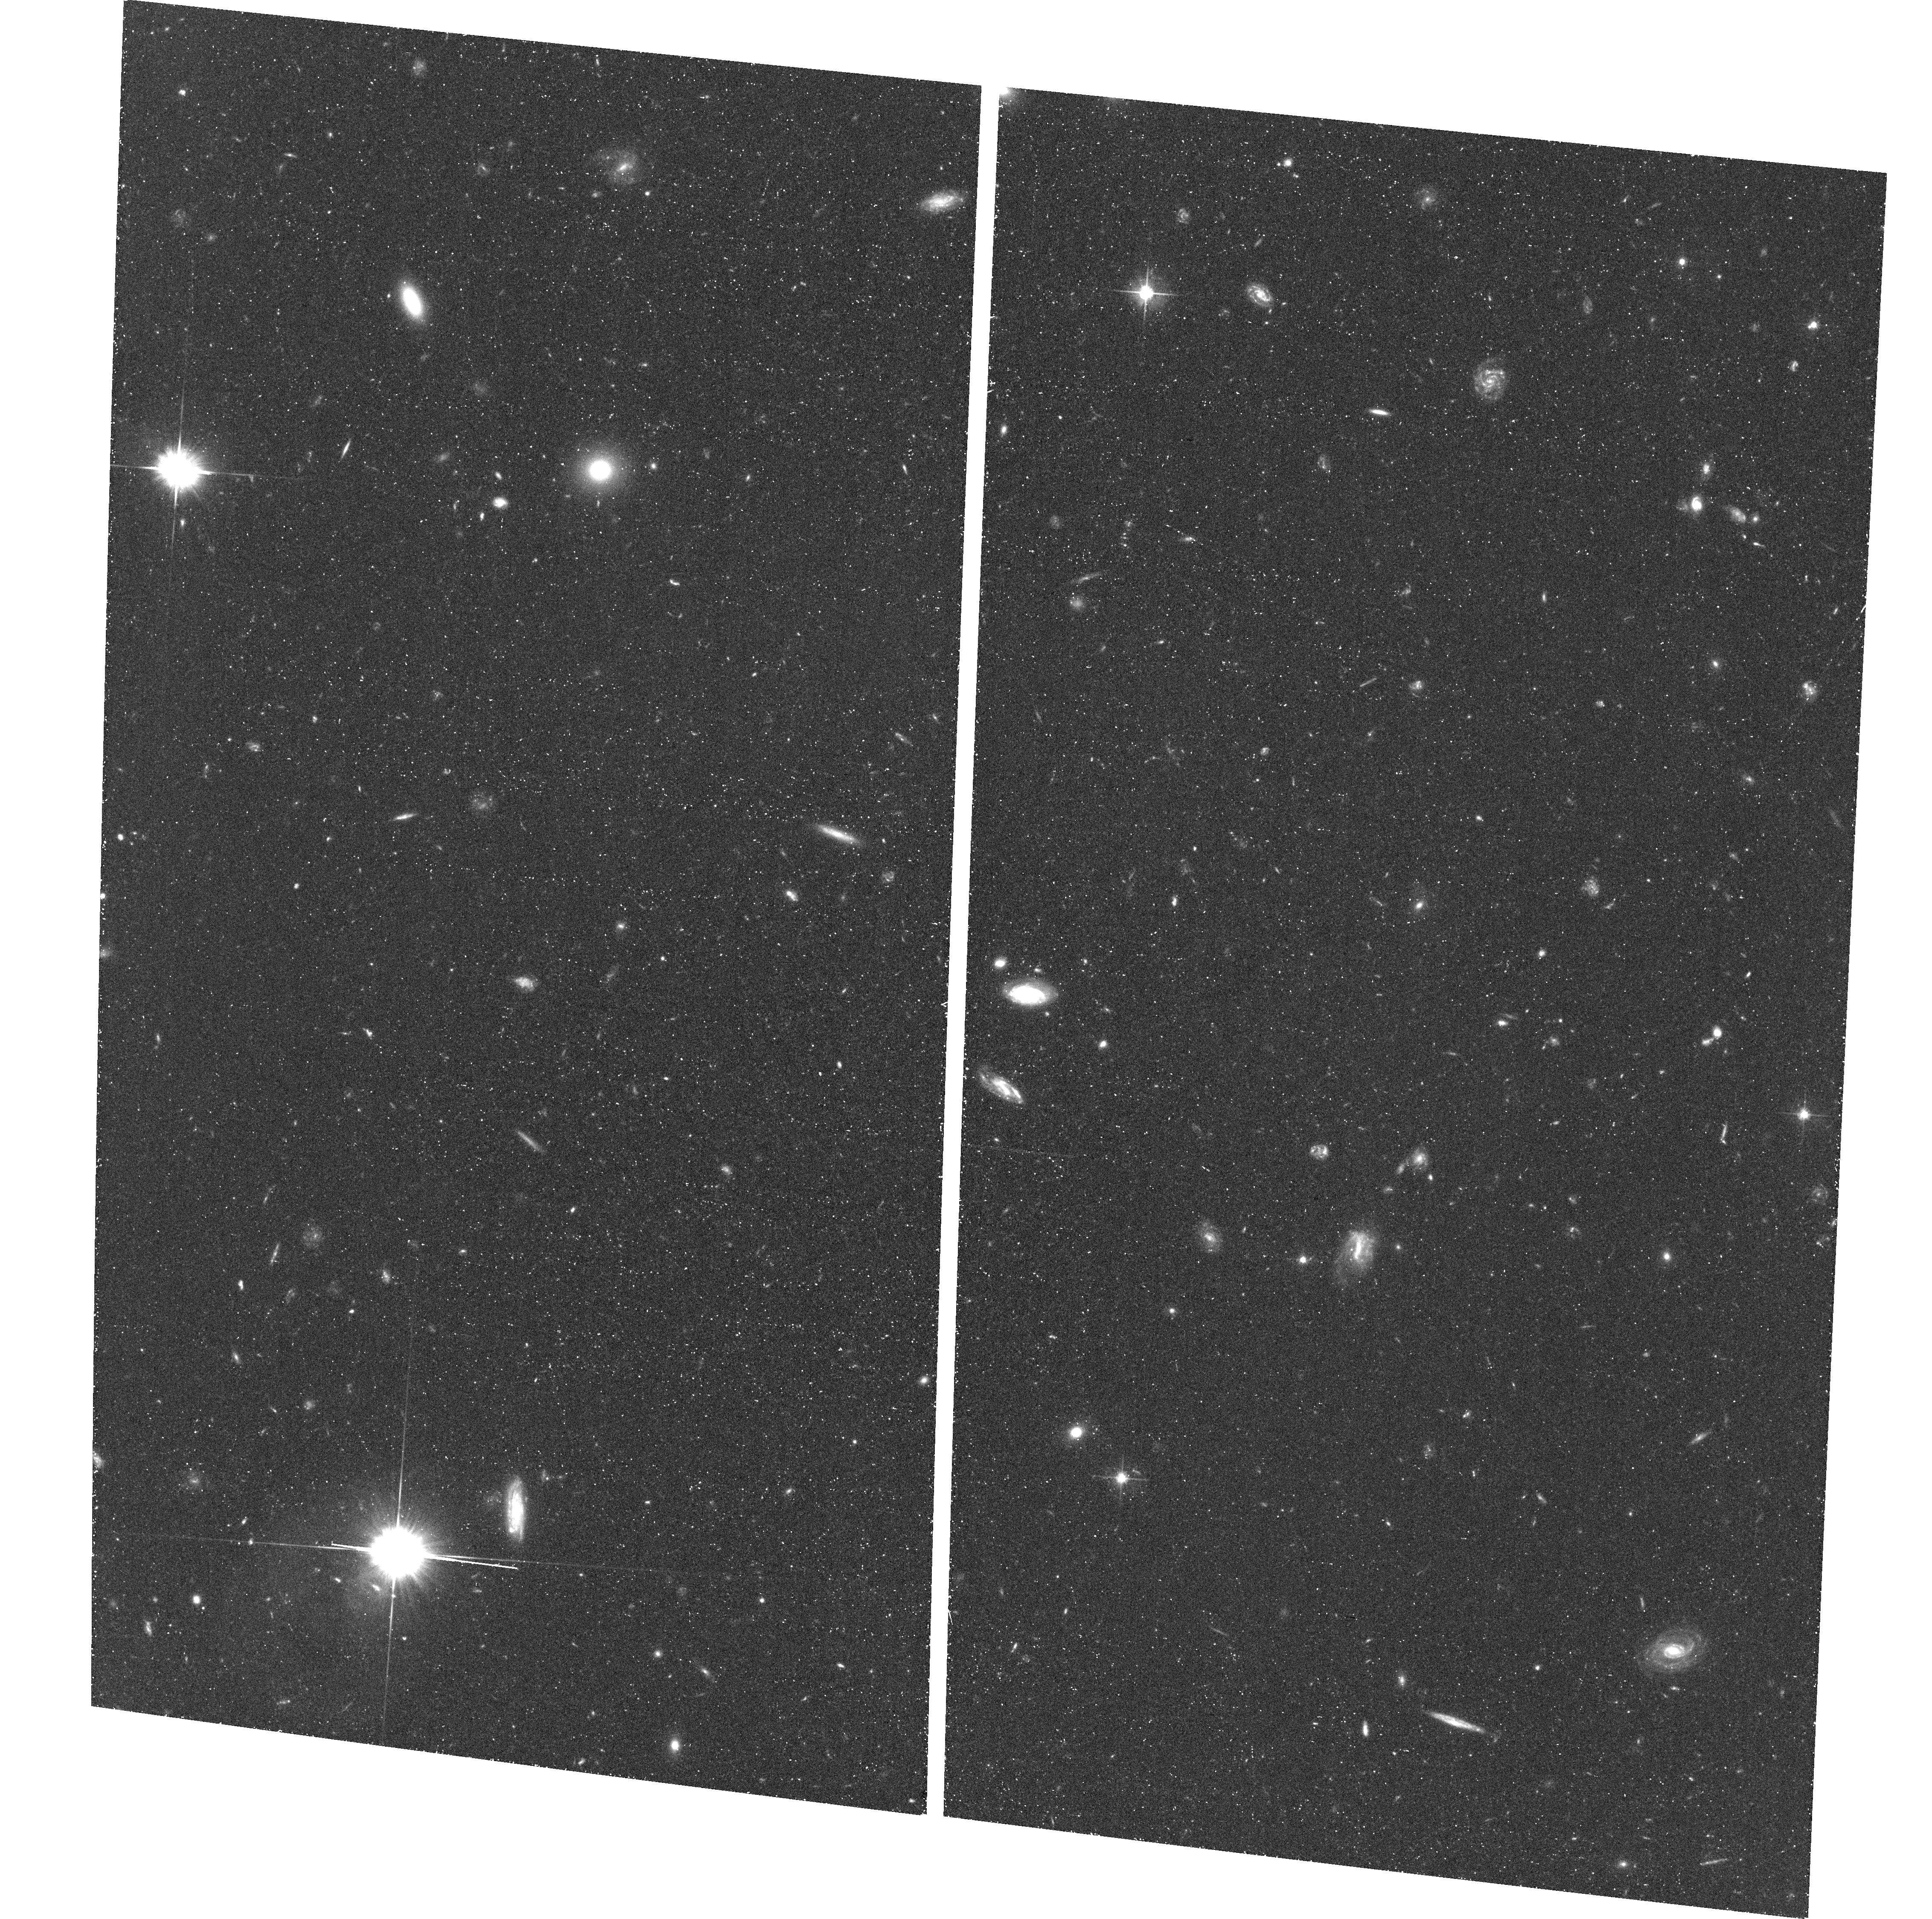
Target: field at RA 53.193°, Dec -27.789°
Instrument: ACS/WFC
Filter: F606W
Exposure: 43 min
Observation ID: hst_11563_5h_acs_wfc_f606w_jb5x5h

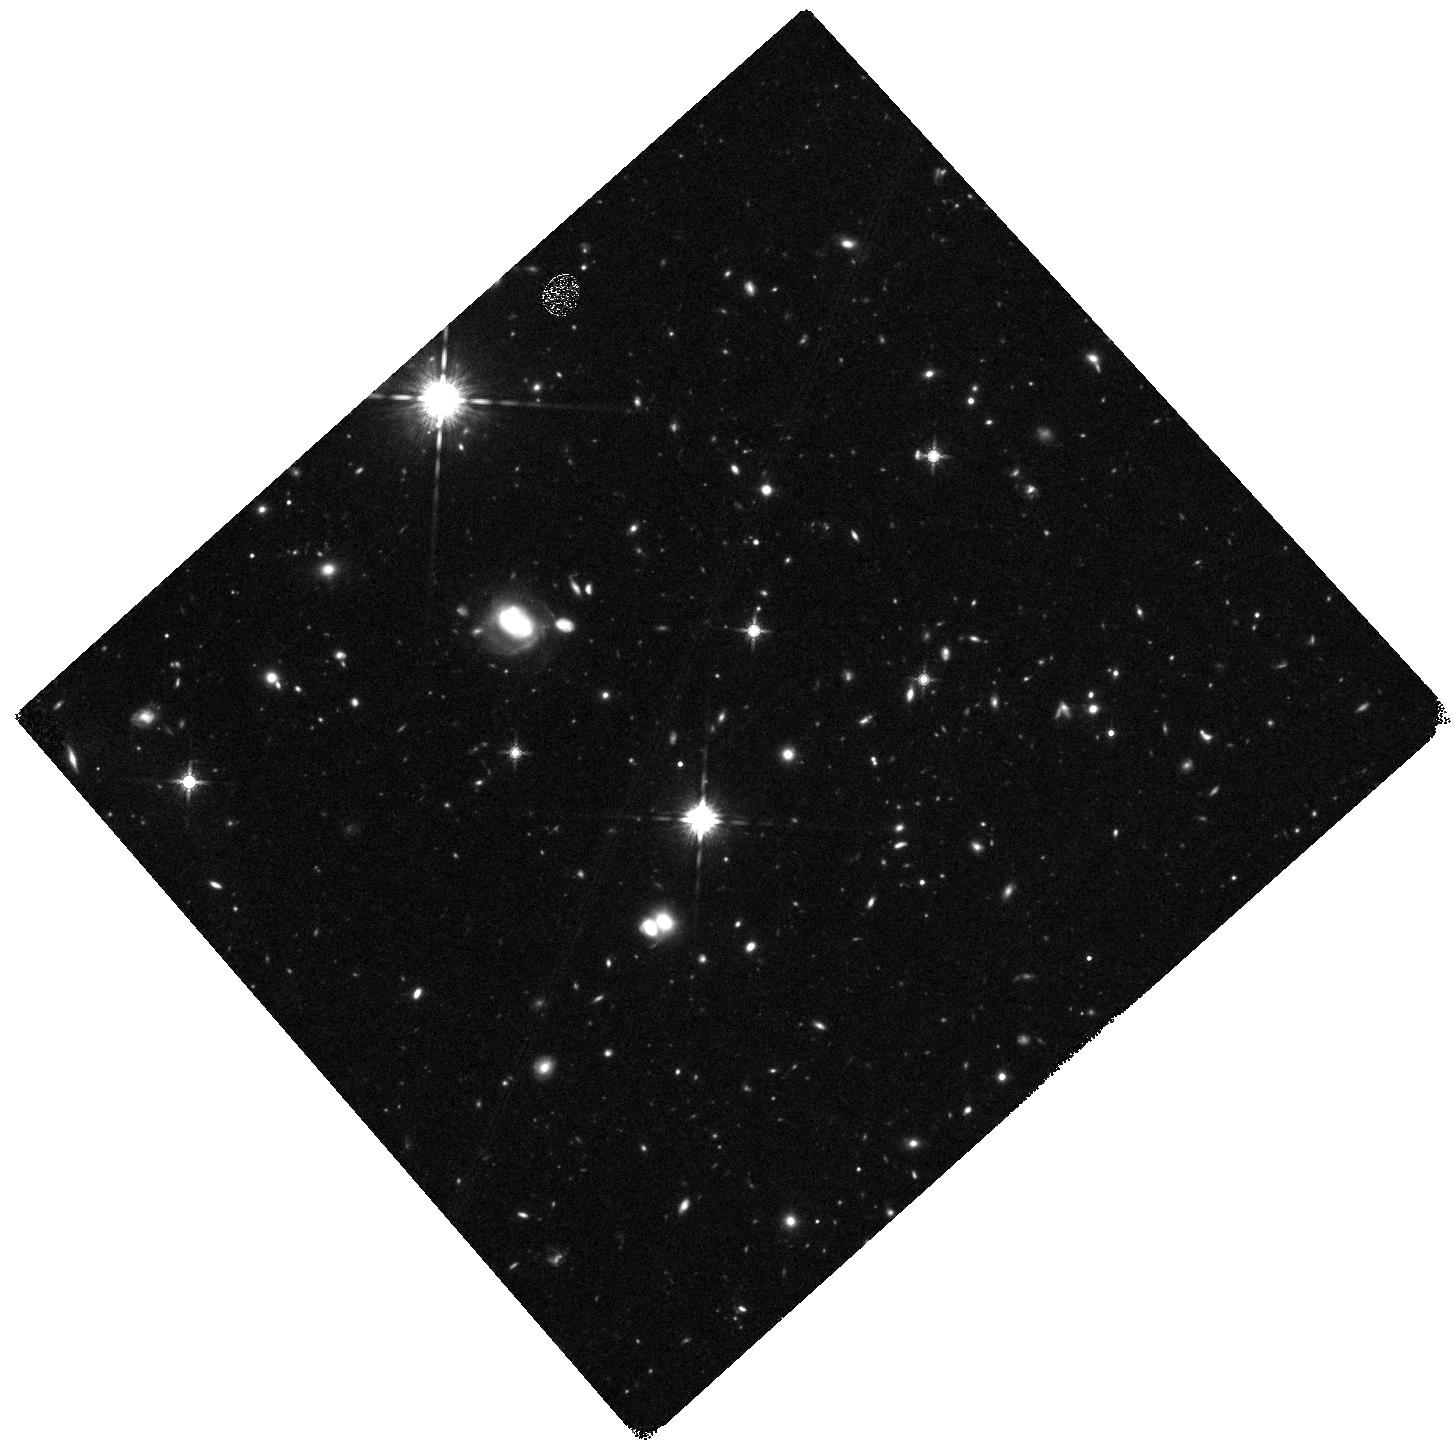
Target: HUDF05-01-DEEP-WFC3
Instrument: WFC3/IR
Filter: F160W
Exposure: 1.5 h
Observation ID: hst_11563_4k_wfc3_ir_f160w_ib5x4k

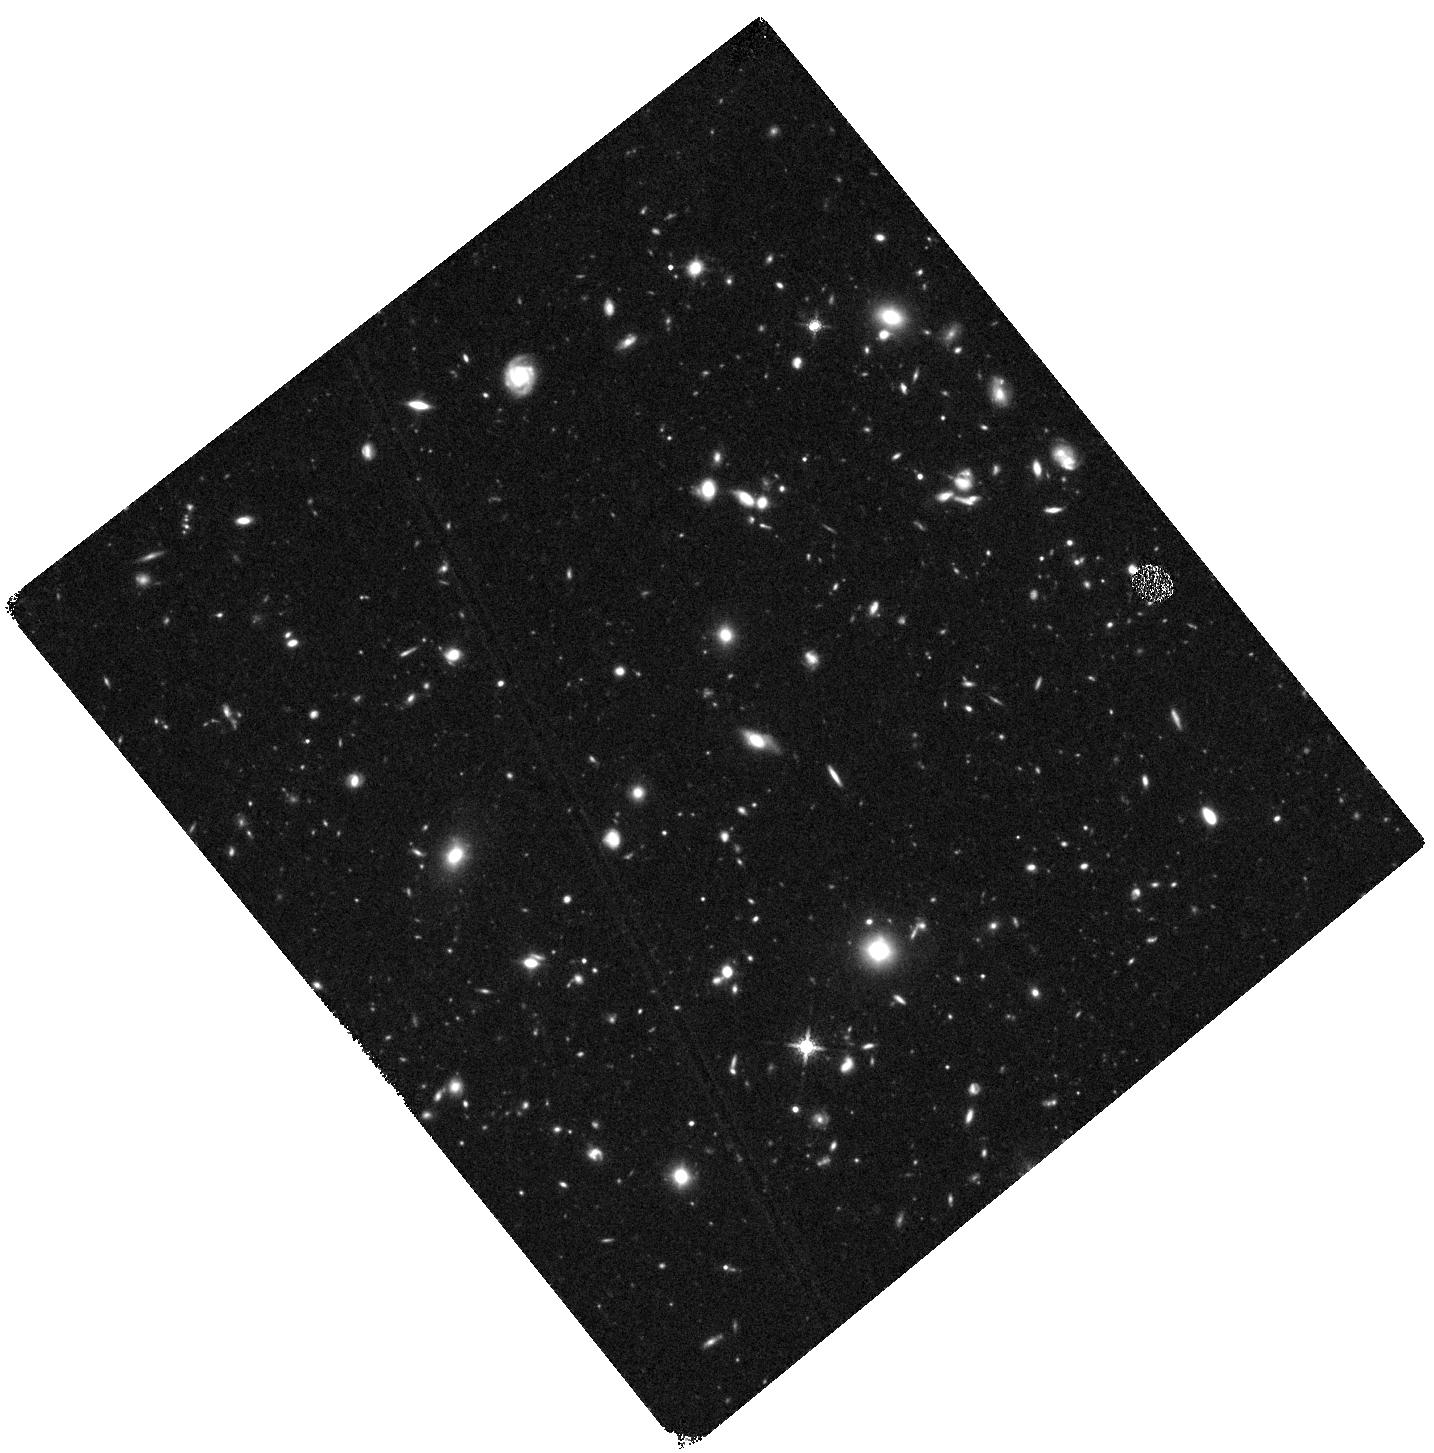
Target: HUDF-DEEP-WFC3
Instrument: WFC3/IR
Filter: F160W
Exposure: 1.5 h
Observation ID: hst_11563_4e_wfc3_ir_f160w_ib5x4e

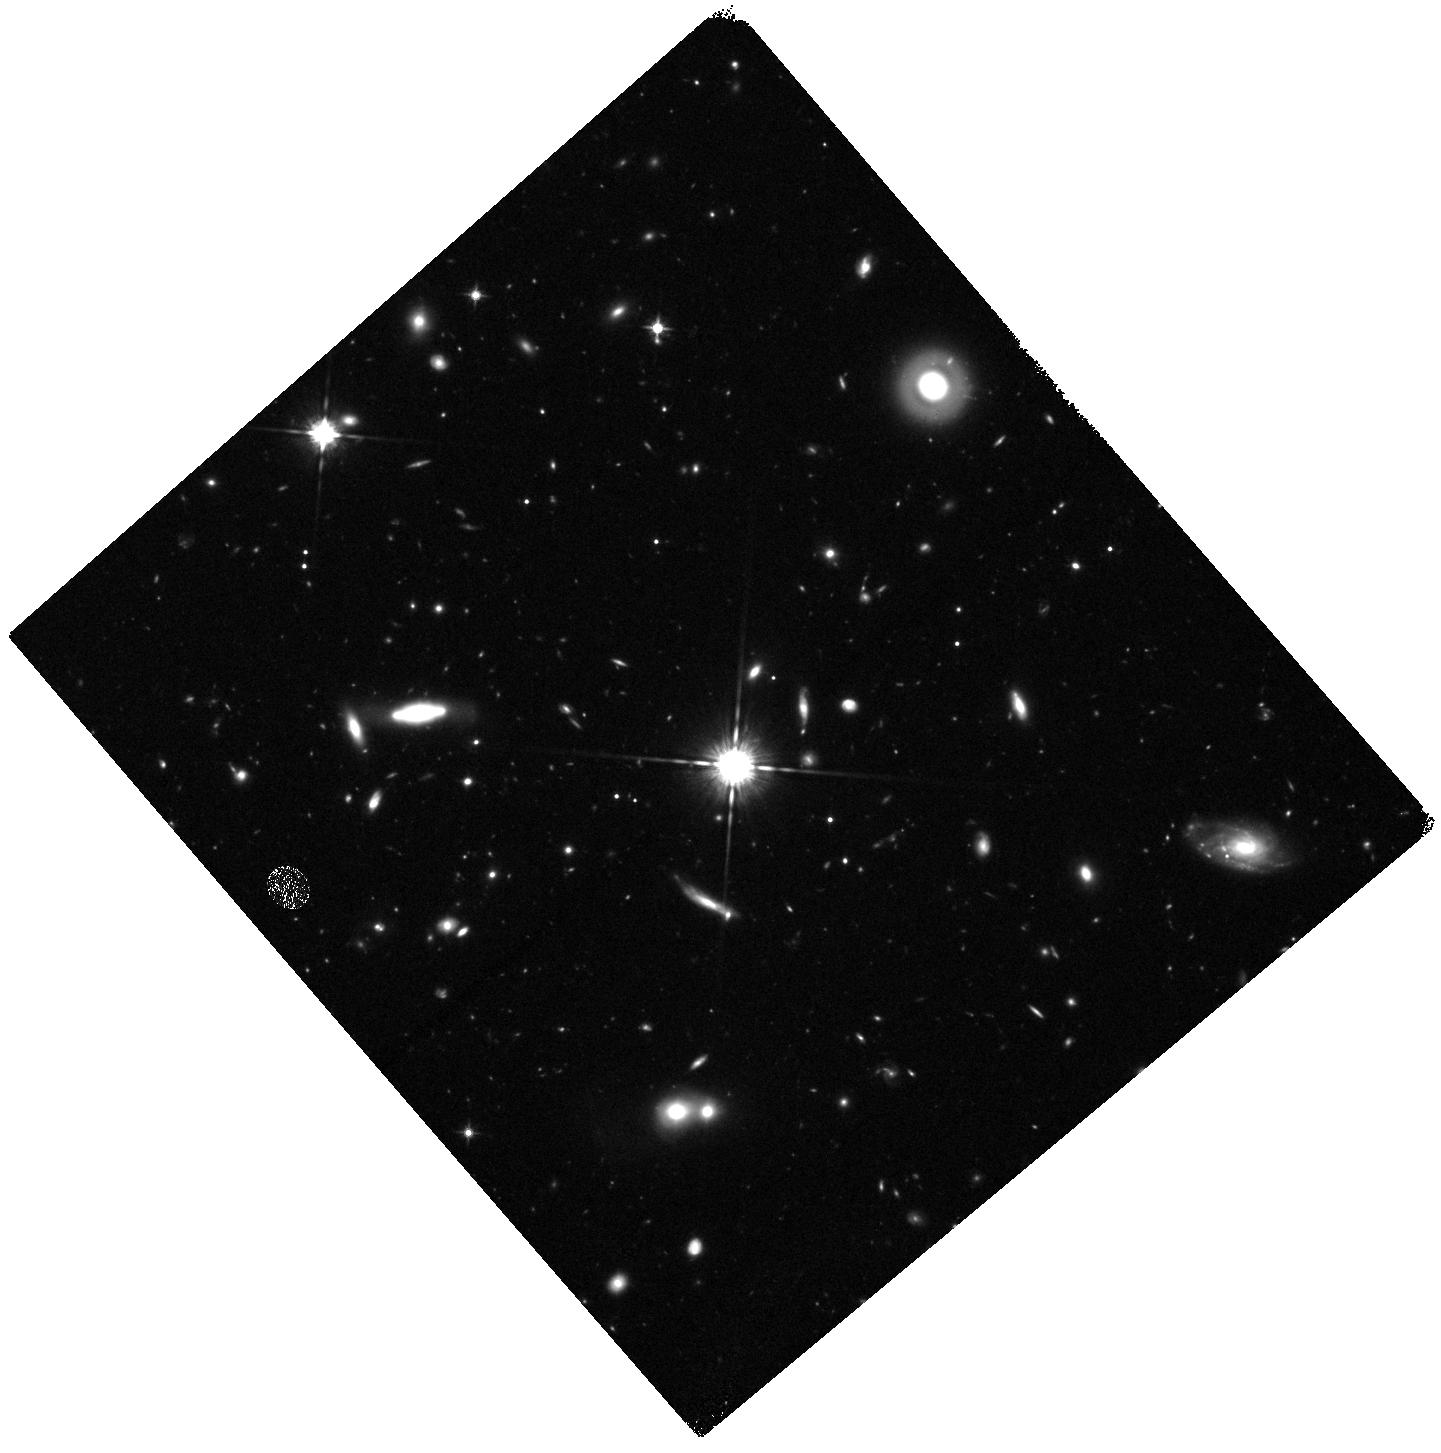
Target: HUDF05-02-DEEP-WFC3
Instrument: WFC3/IR
Filter: F125W
Exposure: 47 min
Observation ID: hst_11563_5i_wfc3_ir_f125w_ib5x5i

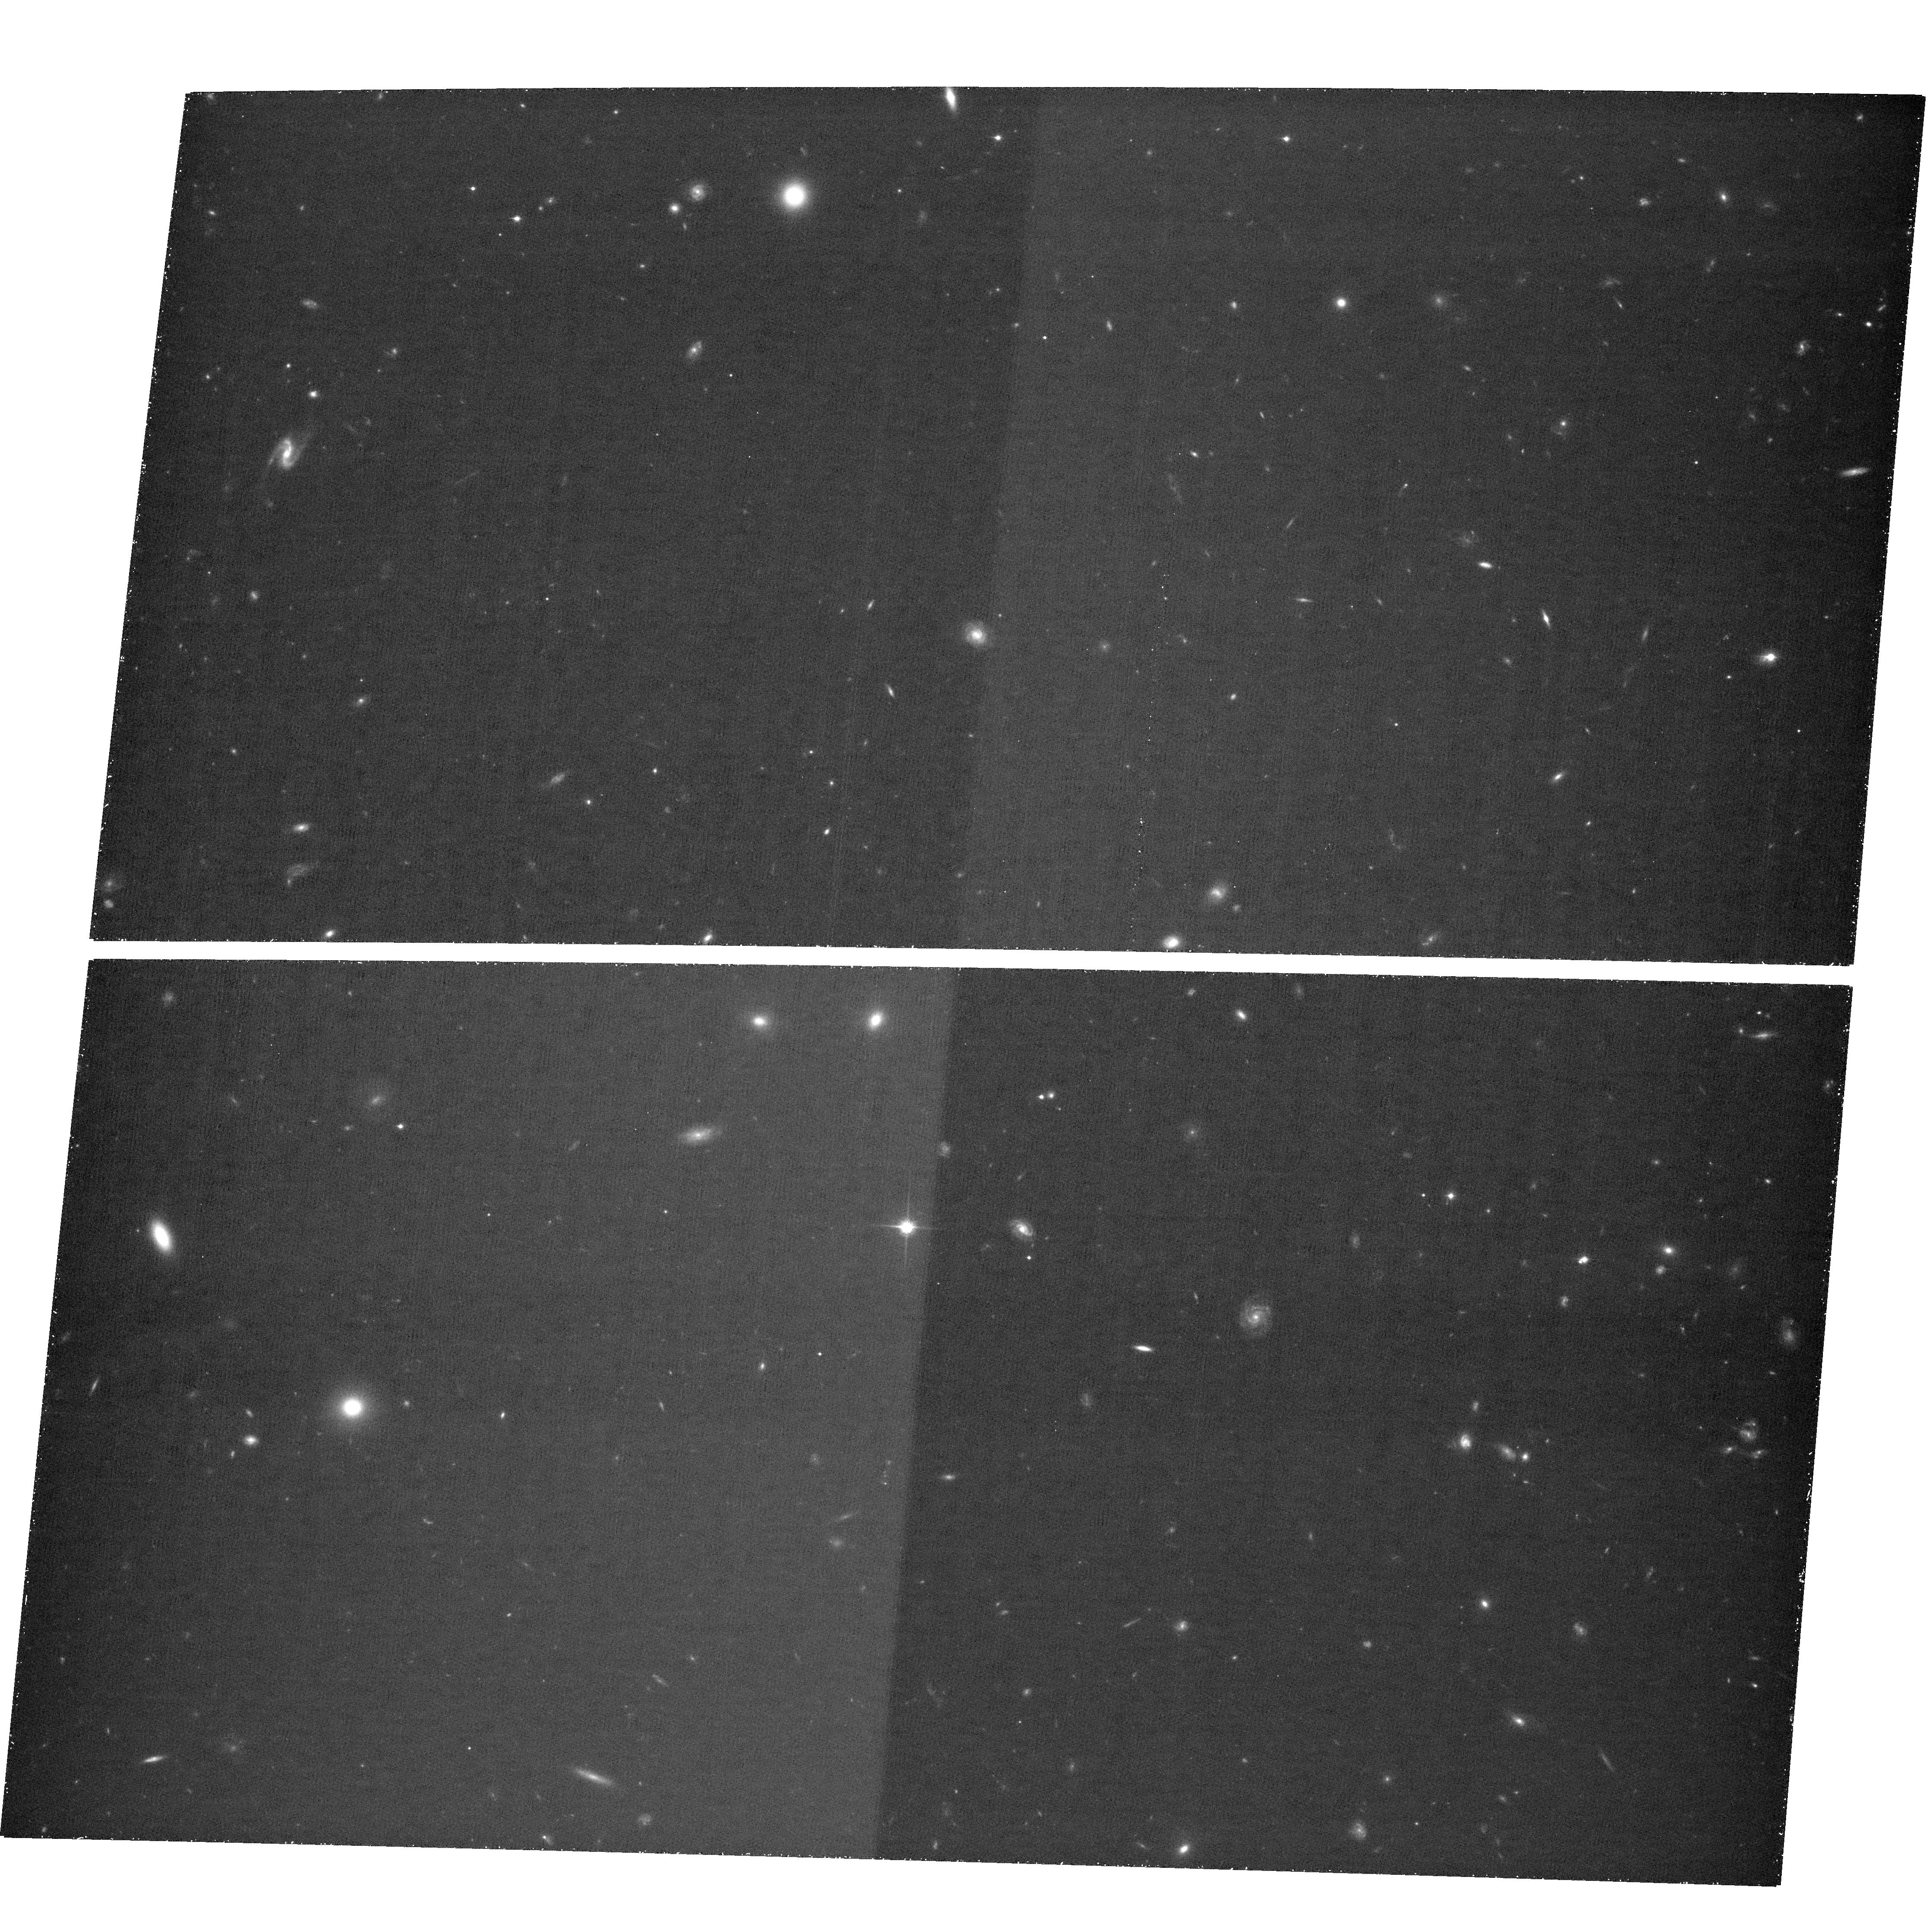
Target: field at RA 53.180°, Dec -27.757°
Instrument: ACS/WFC
Filter: F850LP
Exposure: 1.4 h
Observation ID: hst_11563_3d_acs_wfc_f850lp_jb5x3d

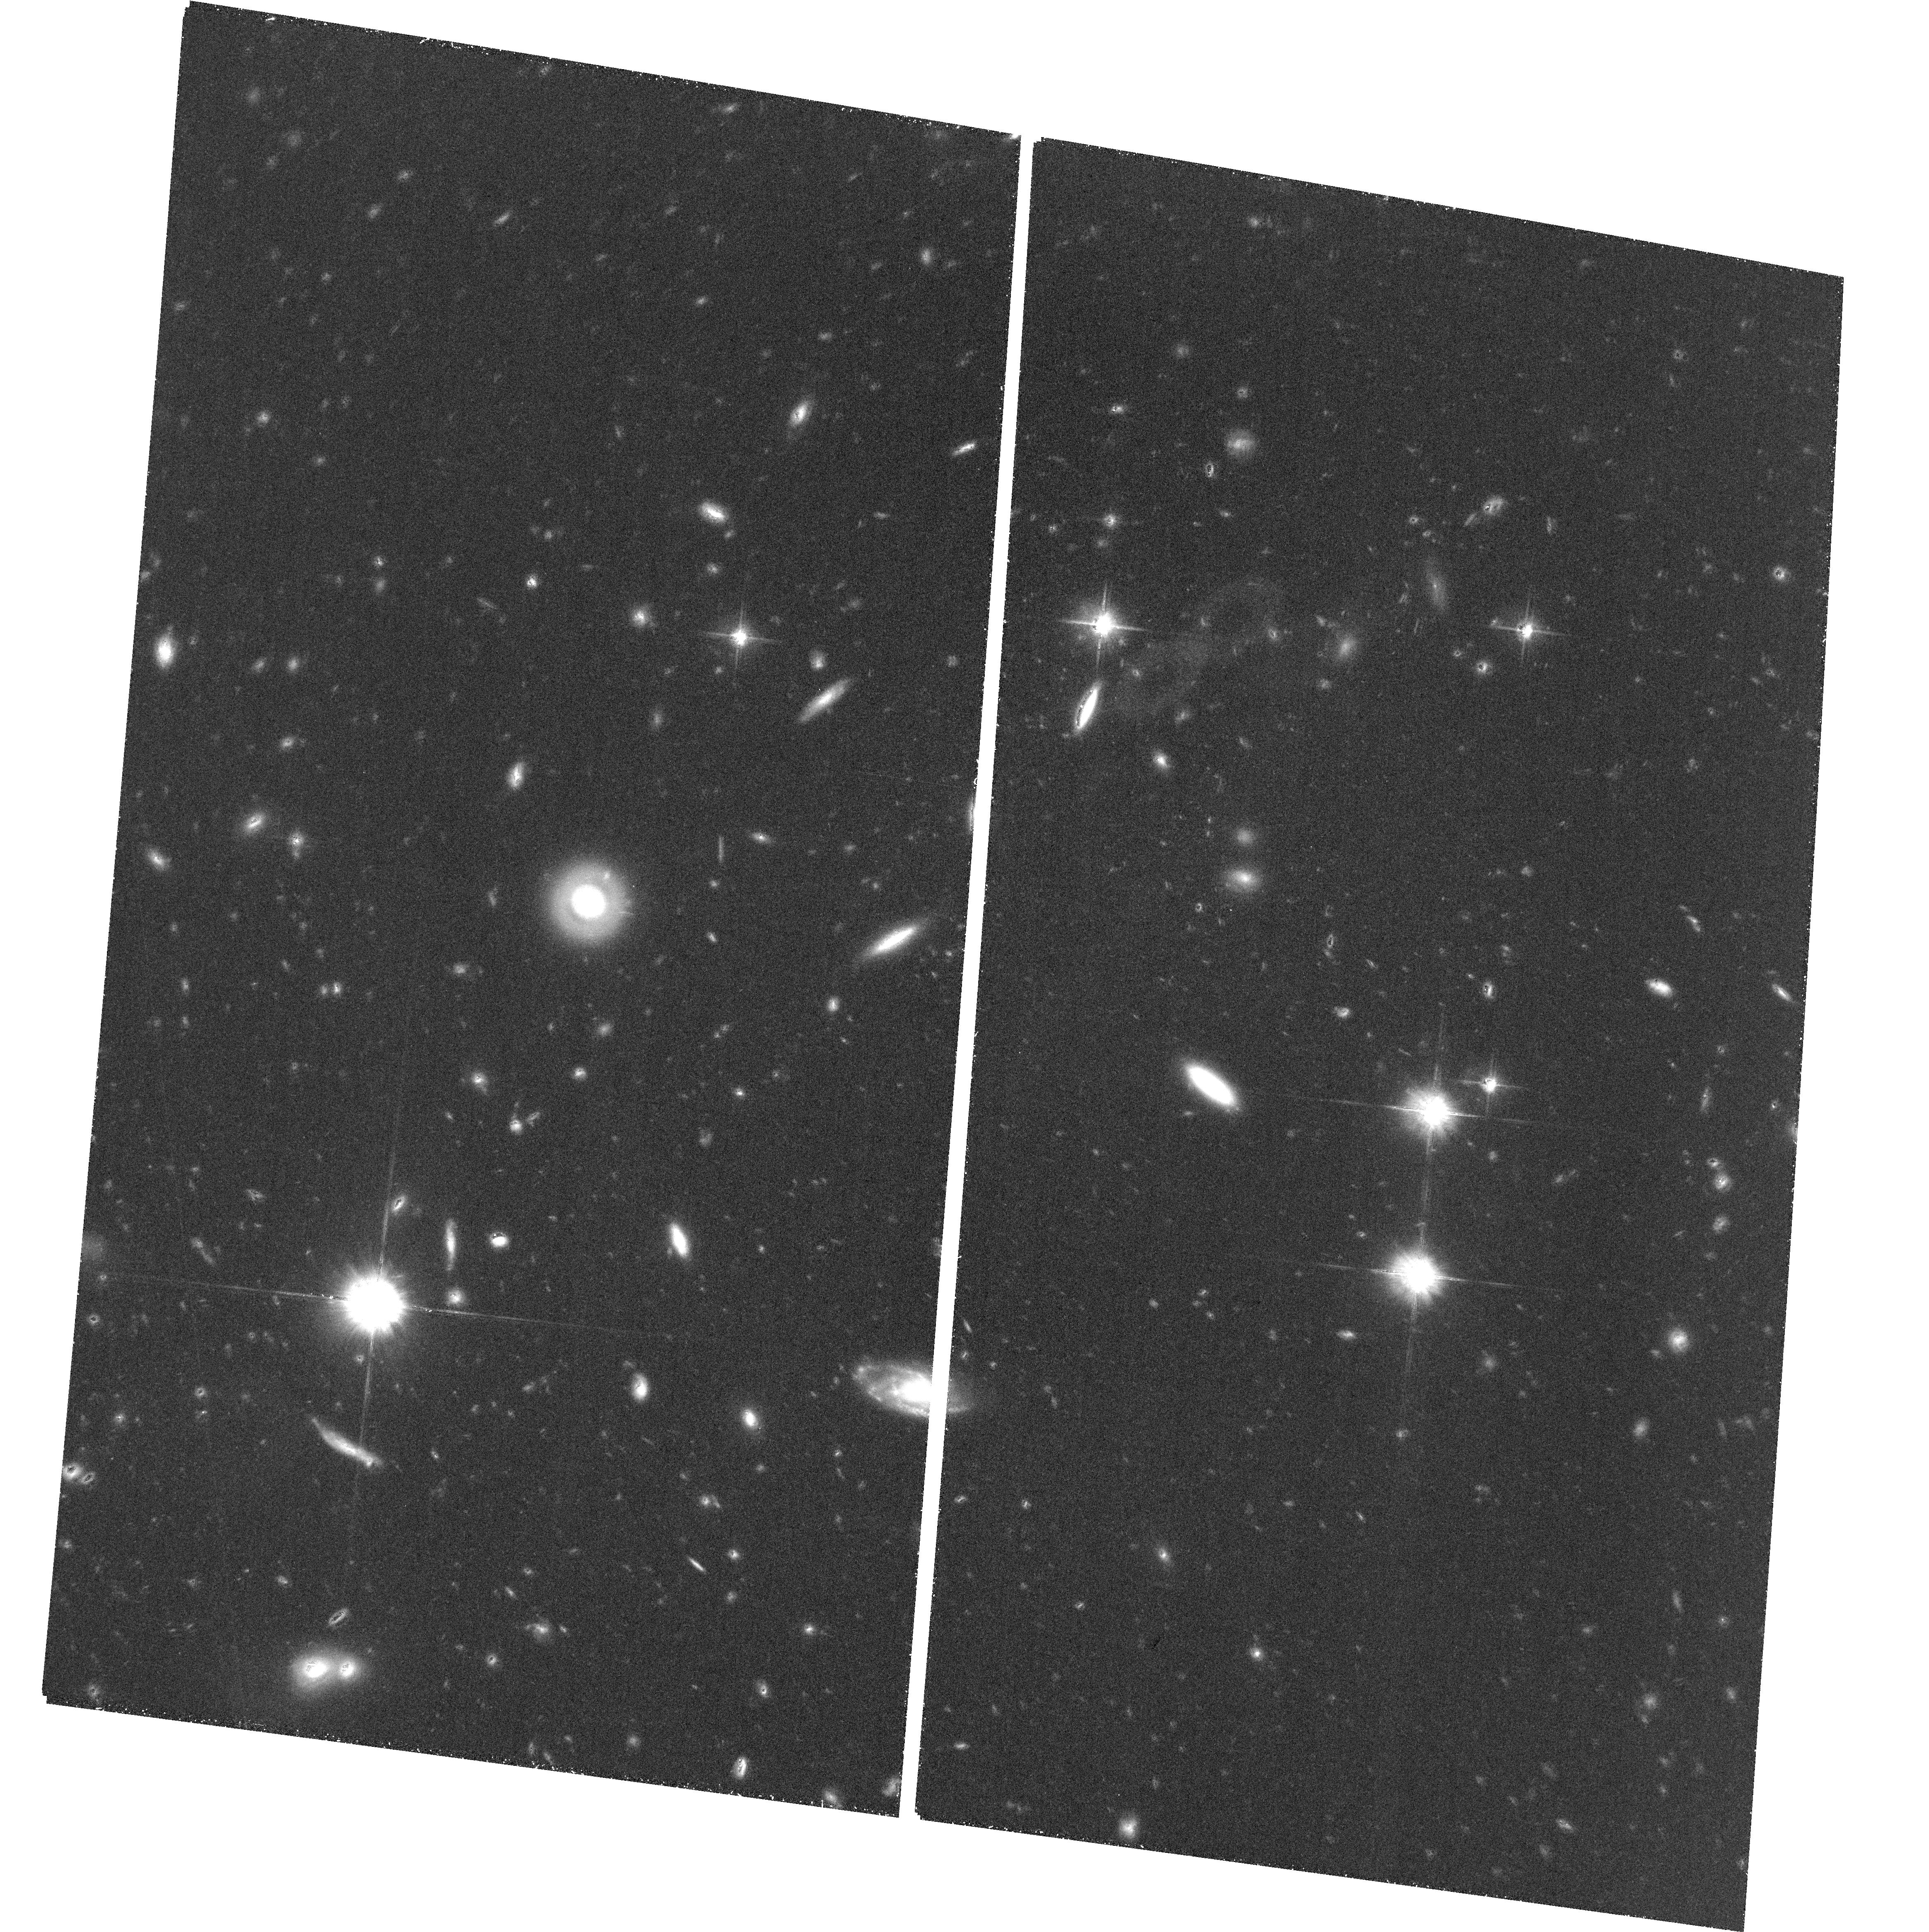
Target: field at RA 53.245°, Dec -27.848°
Instrument: ACS/WFC
Filter: F814W
Exposure: 1.4 h
Observation ID: hst_11563_1a_acs_wfc_f814w_jb5x1a

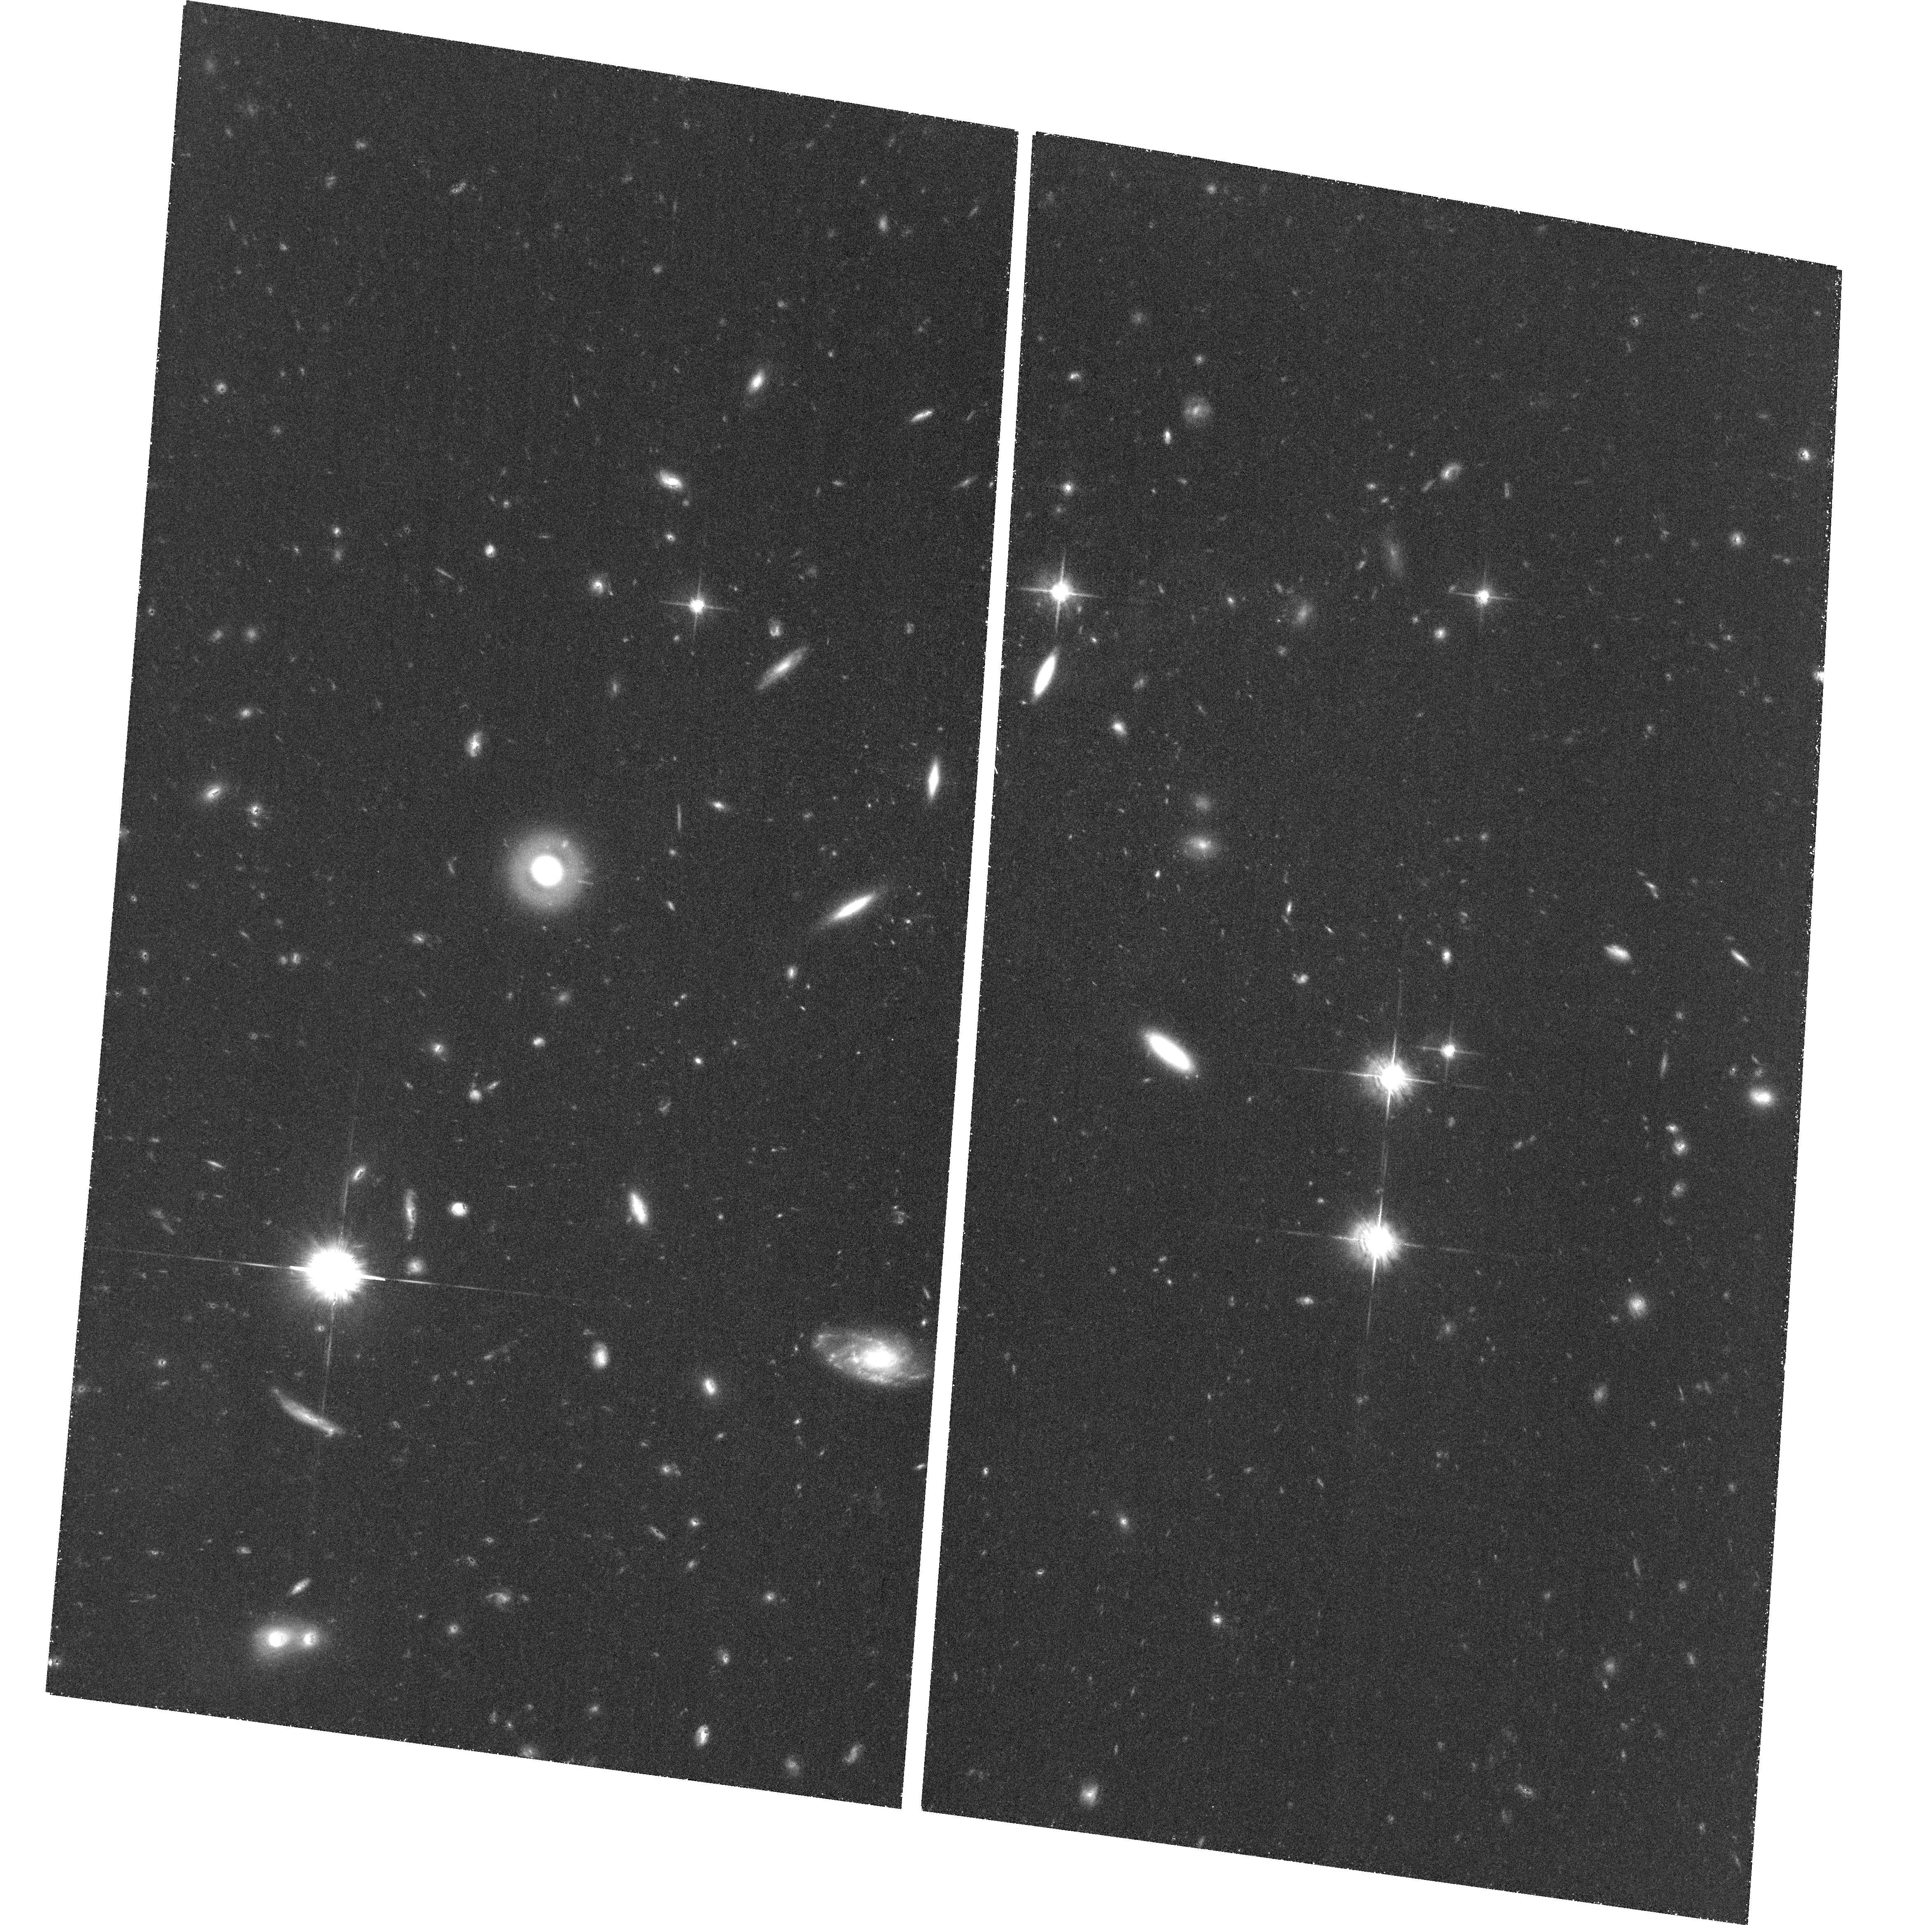
Target: field at RA 53.244°, Dec -27.849°
Instrument: ACS/WFC
Filter: F775W
Exposure: 1.5 h
Observation ID: hst_11563_13_acs_wfc_f775w_jb5x13

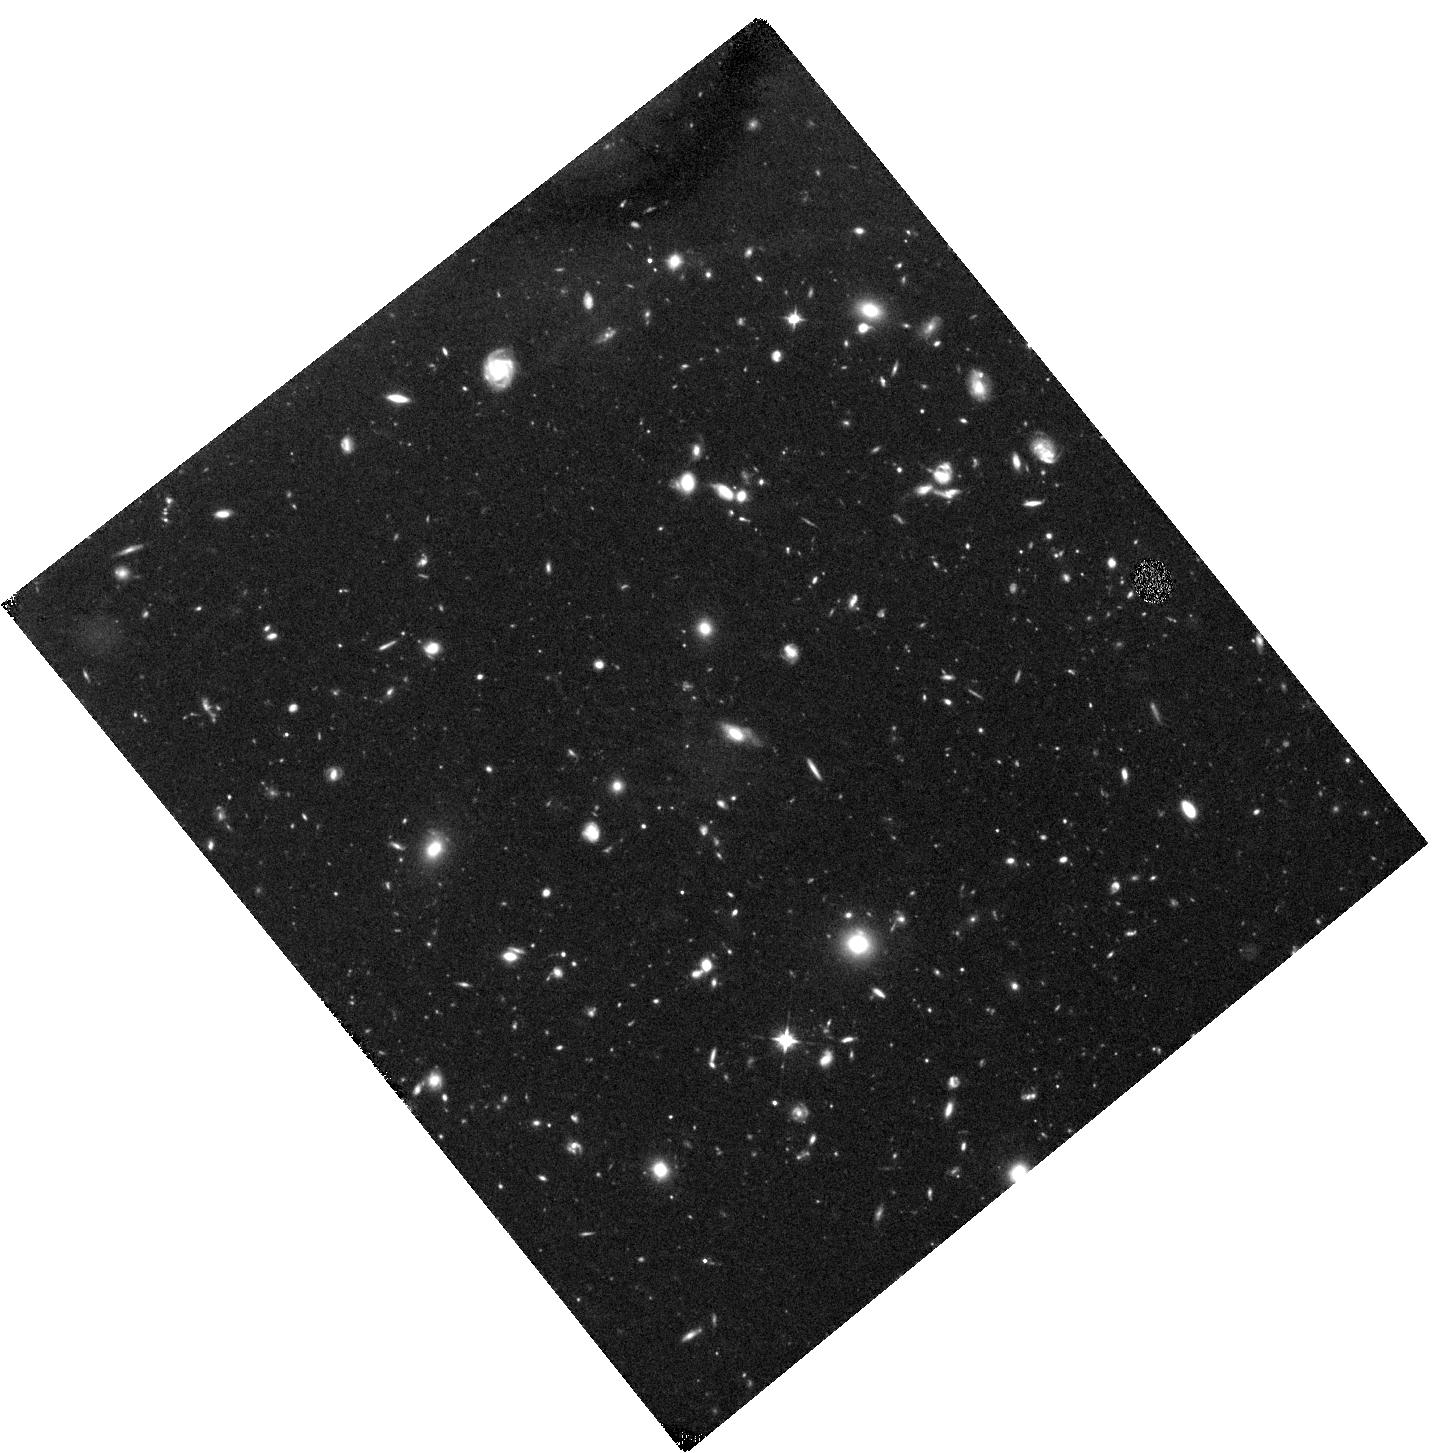
Target: HUDF-DEEP-WFC3
Instrument: WFC3/IR
Filter: F105W
Exposure: 1.6 h
Observation ID: hst_11563_06_wfc3_ir_f105w_ib5x06

Galaxies at z~7-10 in the Reionization Epoch: Luminosity Functions to <0.2L* from Deep IR Imaging of the HUDF and HUDF05 Fields (PI: Illingworth, Garth D.)

The first generations of galaxies were assembled around redshifts z~7-10+, just 500-800 Myr after recombination, in the heart of the reionization of the universe. We know very little about galaxies in this period. Despite great effort with HST and other telescopes, less than ~15 galaxies have been reliably detected so far at z>7, contrasting with the ~1000 galaxies detected to date at z~6, just 200-400 Myr later, near the end of the reionization epoch. WFC3 IR can dramatically change this situation, enabling derivation of the galaxy luminosity function and its shape at z~7-8 to well below L*, measurement of the UV luminosity density at z~7-8 and z~8-9, and estimates of the contribution of galaxies to reionization at these epochs, as well as characterization of their properties (sizes, structure, colors). A quantitative leap in our understanding of early galaxies, and the timescales of their buildup, requires a total sample of ~100 galaxies at z~7-8 to ~29 AB mag. We can achieve this with 192 WFC3 IR orbits on three disjoint fields (minimizing cosmic variance): the HUDF and the two nearby deep fields of the HUDF05. Our program uses three WFC3 IR filters, and leverages over 600 orbits of existing ACS data, to identify, with low contamination, a large sample of over 100 objects at z~7-8, a very useful sample of ~23 at z~8-9, and limits at z~10. By careful placement of the WFC3 IR and parallel ACS pointings, we also enhance the optical ACS imaging on the HUDF and a HUDF05 field. We stress (1) the need to go deep, which is paramount to define L*, the shape, and the slope alpha of the luminosity function (LF) at these high redshifts; and (2) the far superior performance of our strategy, compared with the use of strong lensing clusters, in detecting significant samples of faint z~7-8 galaxies to derive their luminosity function and UV ionizing flux. Our recent z~7.4 NICMOS results show that wide-area IR surveys, even of GOODS-like depth, simply do not reach faint enough at z~7-9 to meet the LF and UV flux objectives. In the spirit of the HDF and the HUDF, we will waive any proprietary period, and will also deliver the reduced data to STScI. The proposed data will provide a Legacy resource of great value for a wide range of archival science investigations of galaxies at redshifts z~2-9. The data are likely to remain the deepest IR/optical images until JWST is launched, and will provide sources for spectroscopic followup by JWST, ALMA and EVLA.